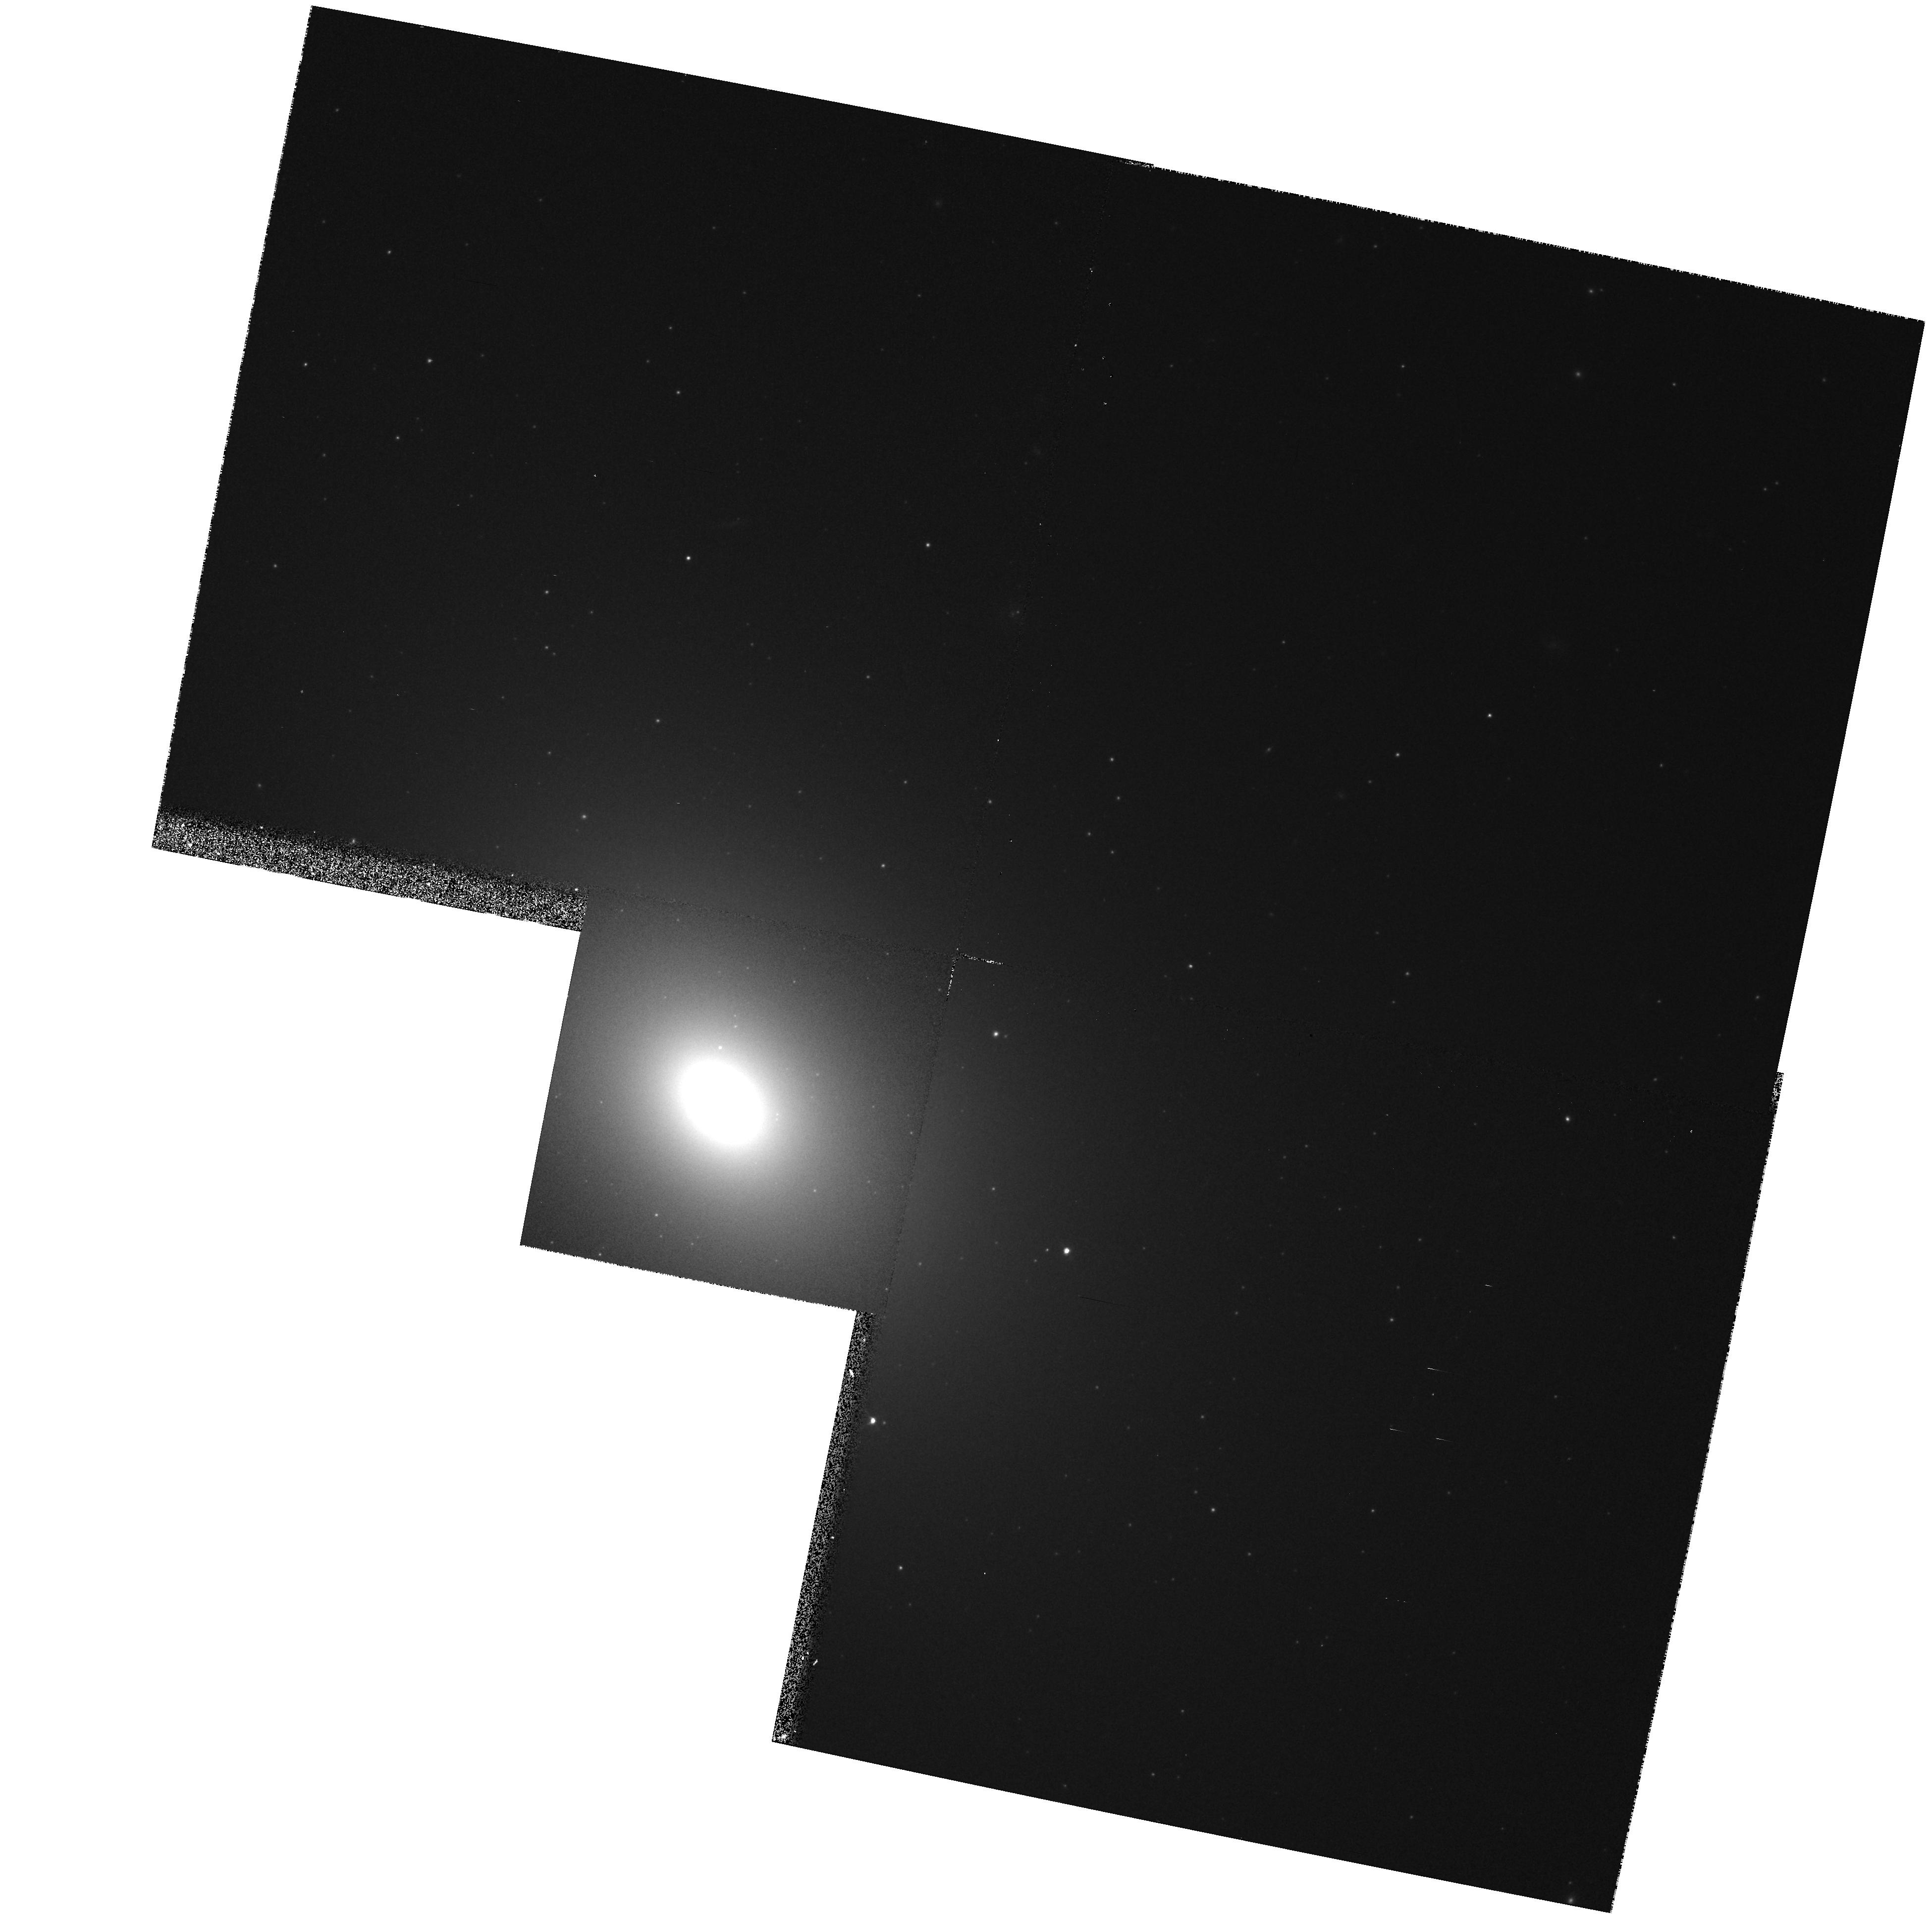
Target: NGC4365. Instrument: WFPC2/PC. Filter: F814W. Exposure: 8 min. Observation ID: hst_5454_07_wfpc2_pc_f814w_u2bm07

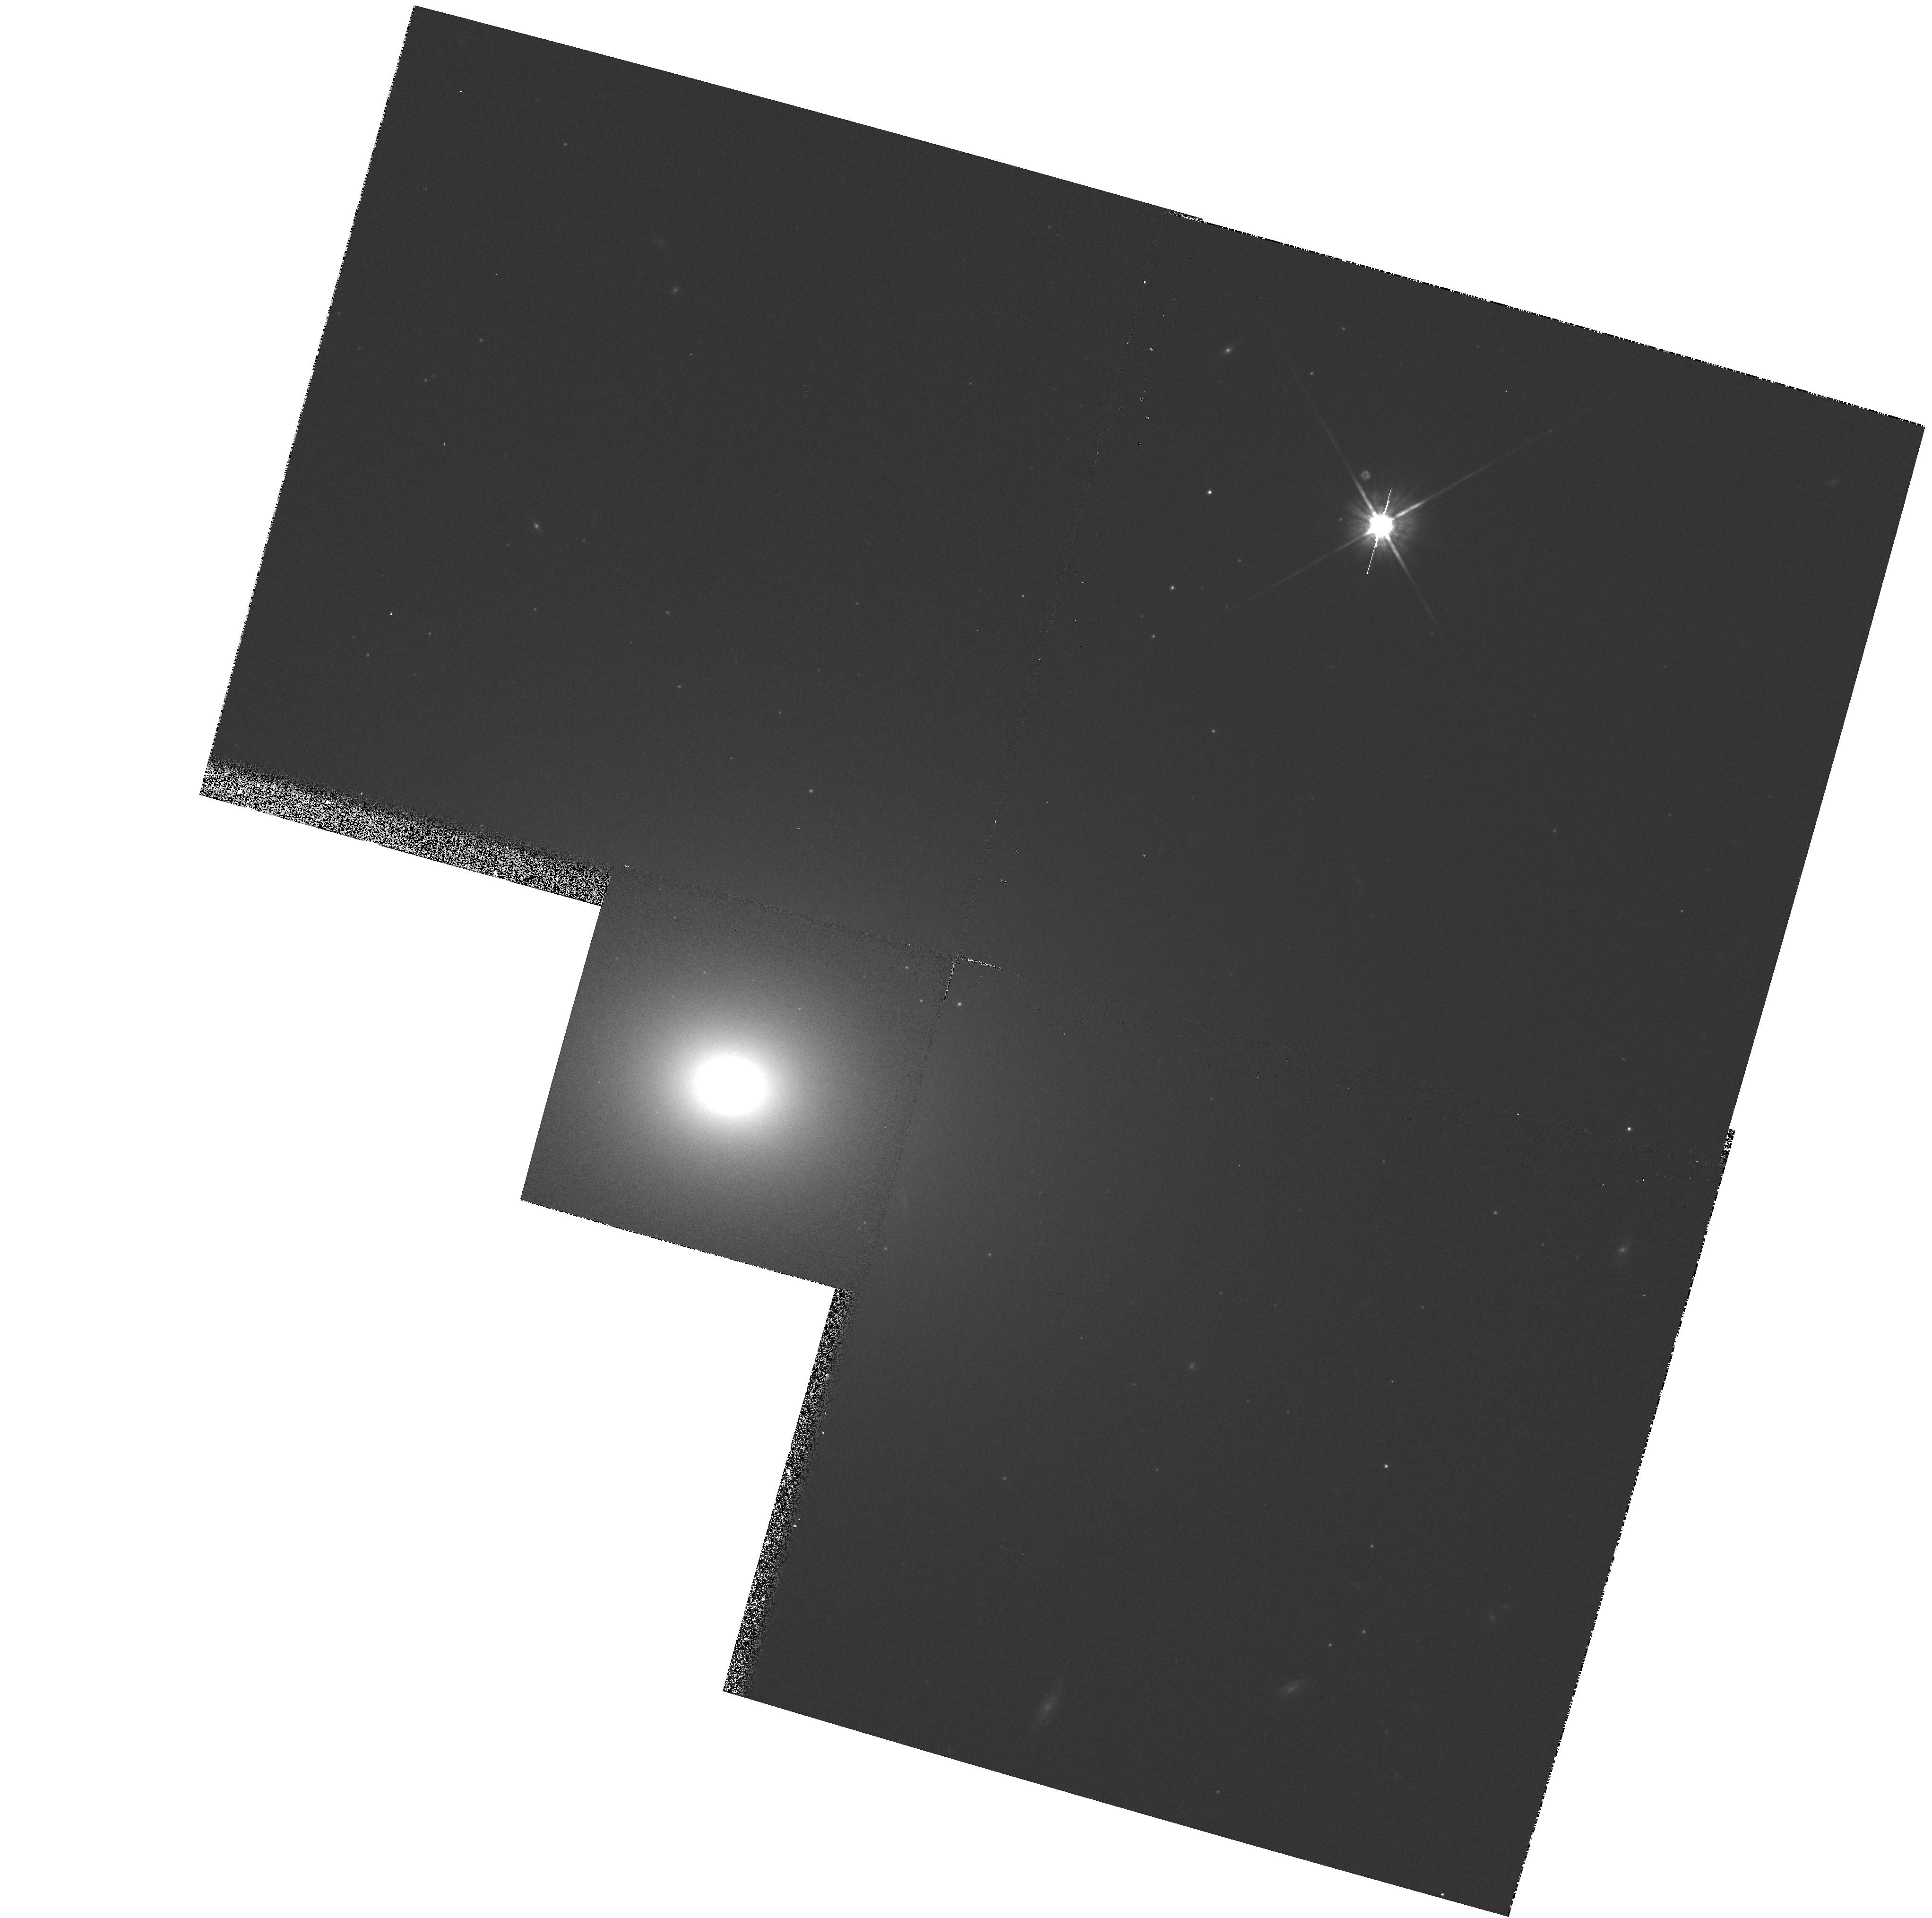
Target: NGC3608. Instrument: WFPC2/PC. Filter: F814W. Exposure: 8 min. Observation ID: hst_5454_05_wfpc2_pc_f814w_u2bm05

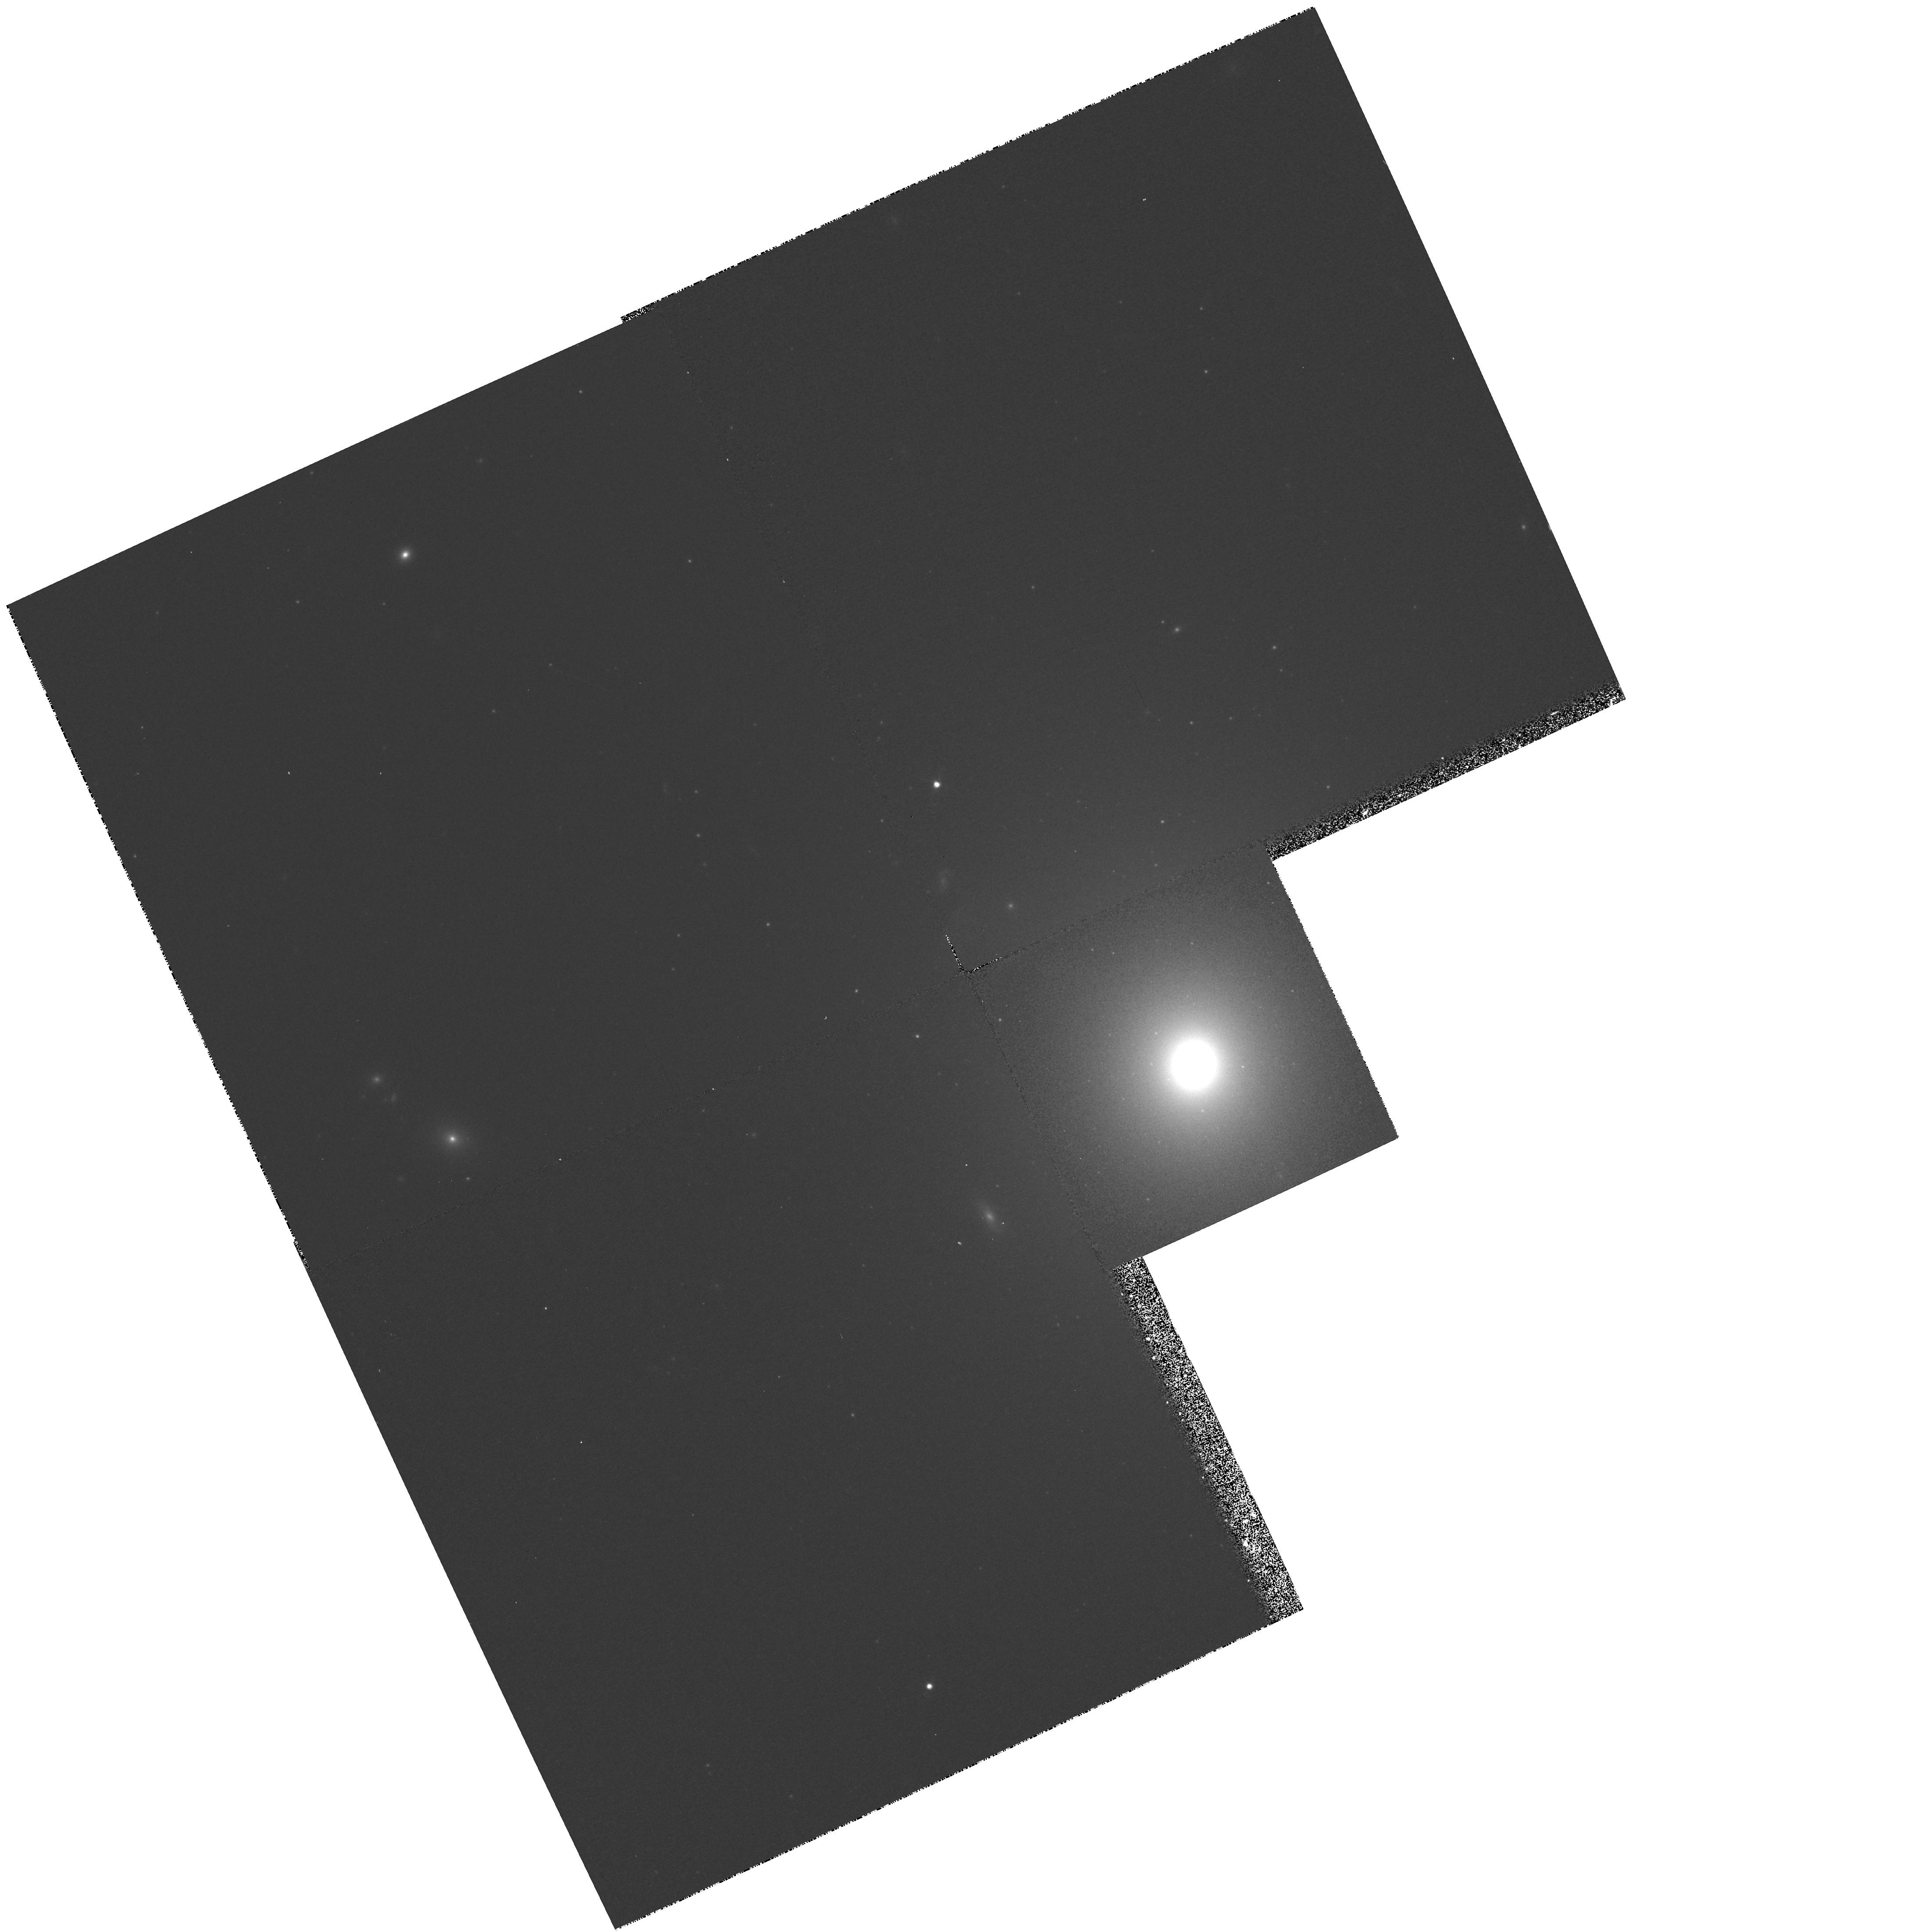
Target: NGC7626. Instrument: WFPC2/PC. Filter: F814W. Exposure: 8 min. Observation ID: hst_5454_0f_wfpc2_pc_f814w_u2bm0f

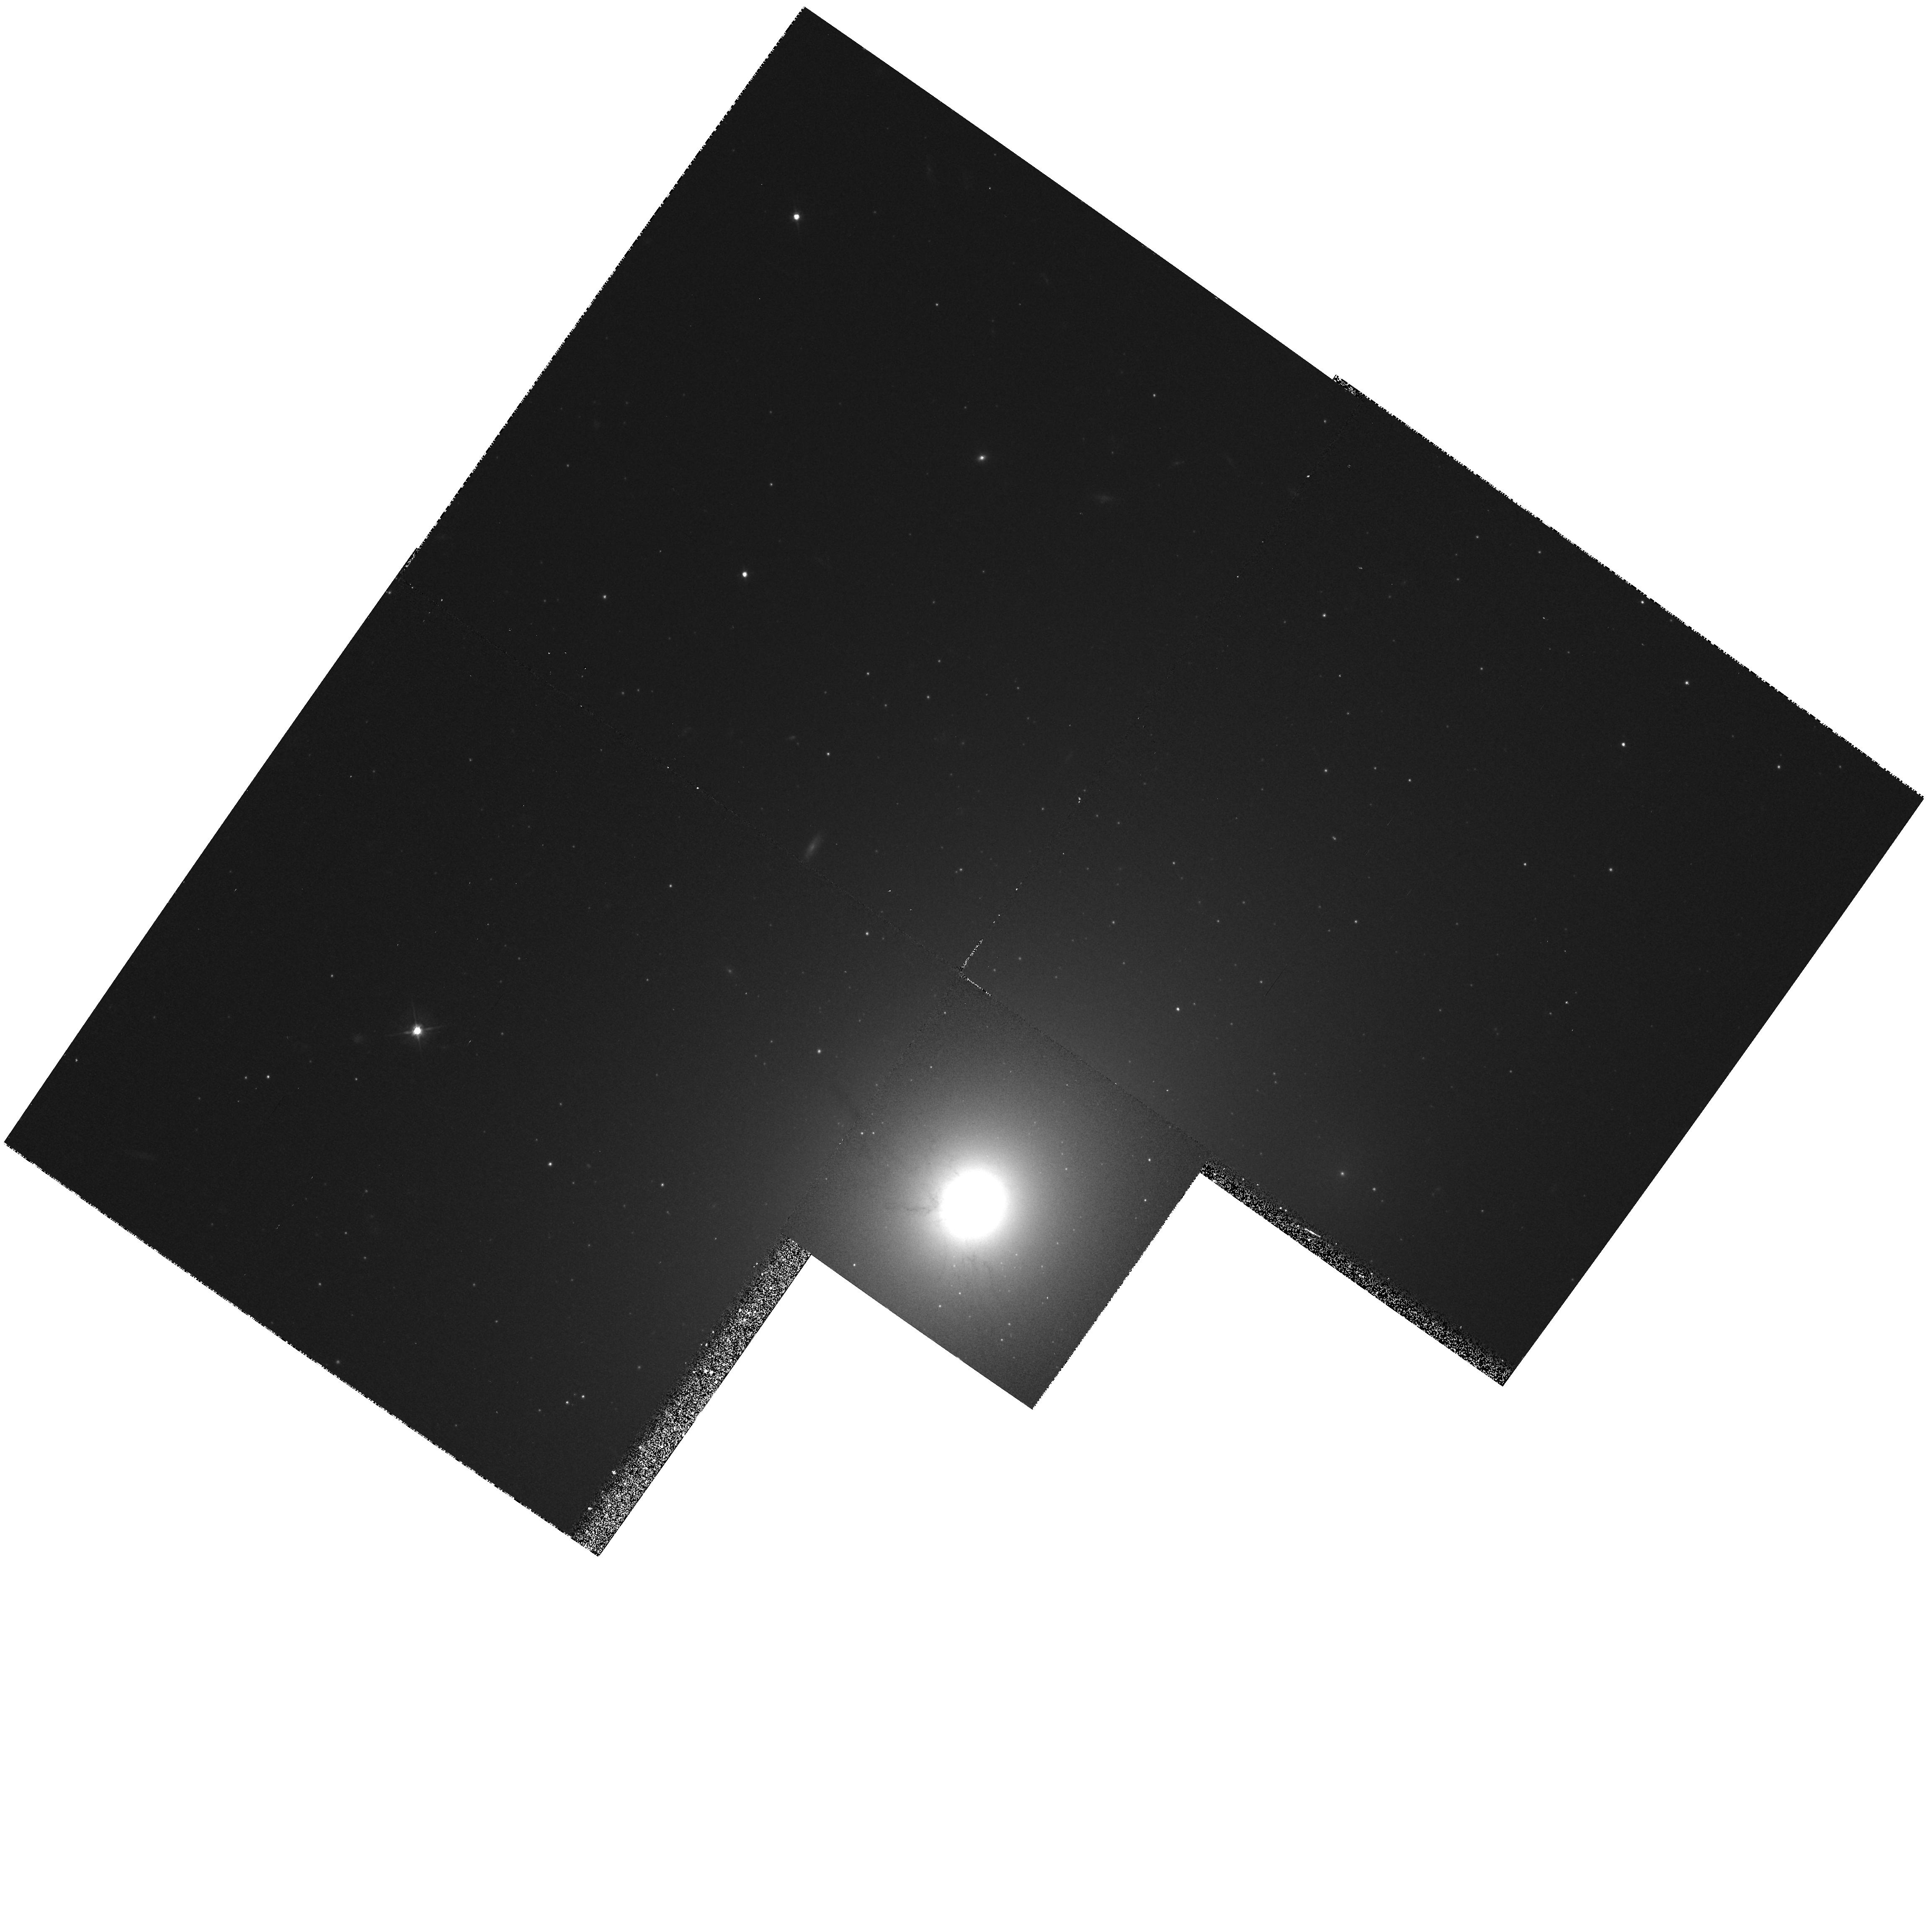
Target: NGC5813. Instrument: WFPC2/PC. Filter: F555W. Exposure: 17 min. Observation ID: hst_5454_0d_wfpc2_pc_f555w_u2bm0d

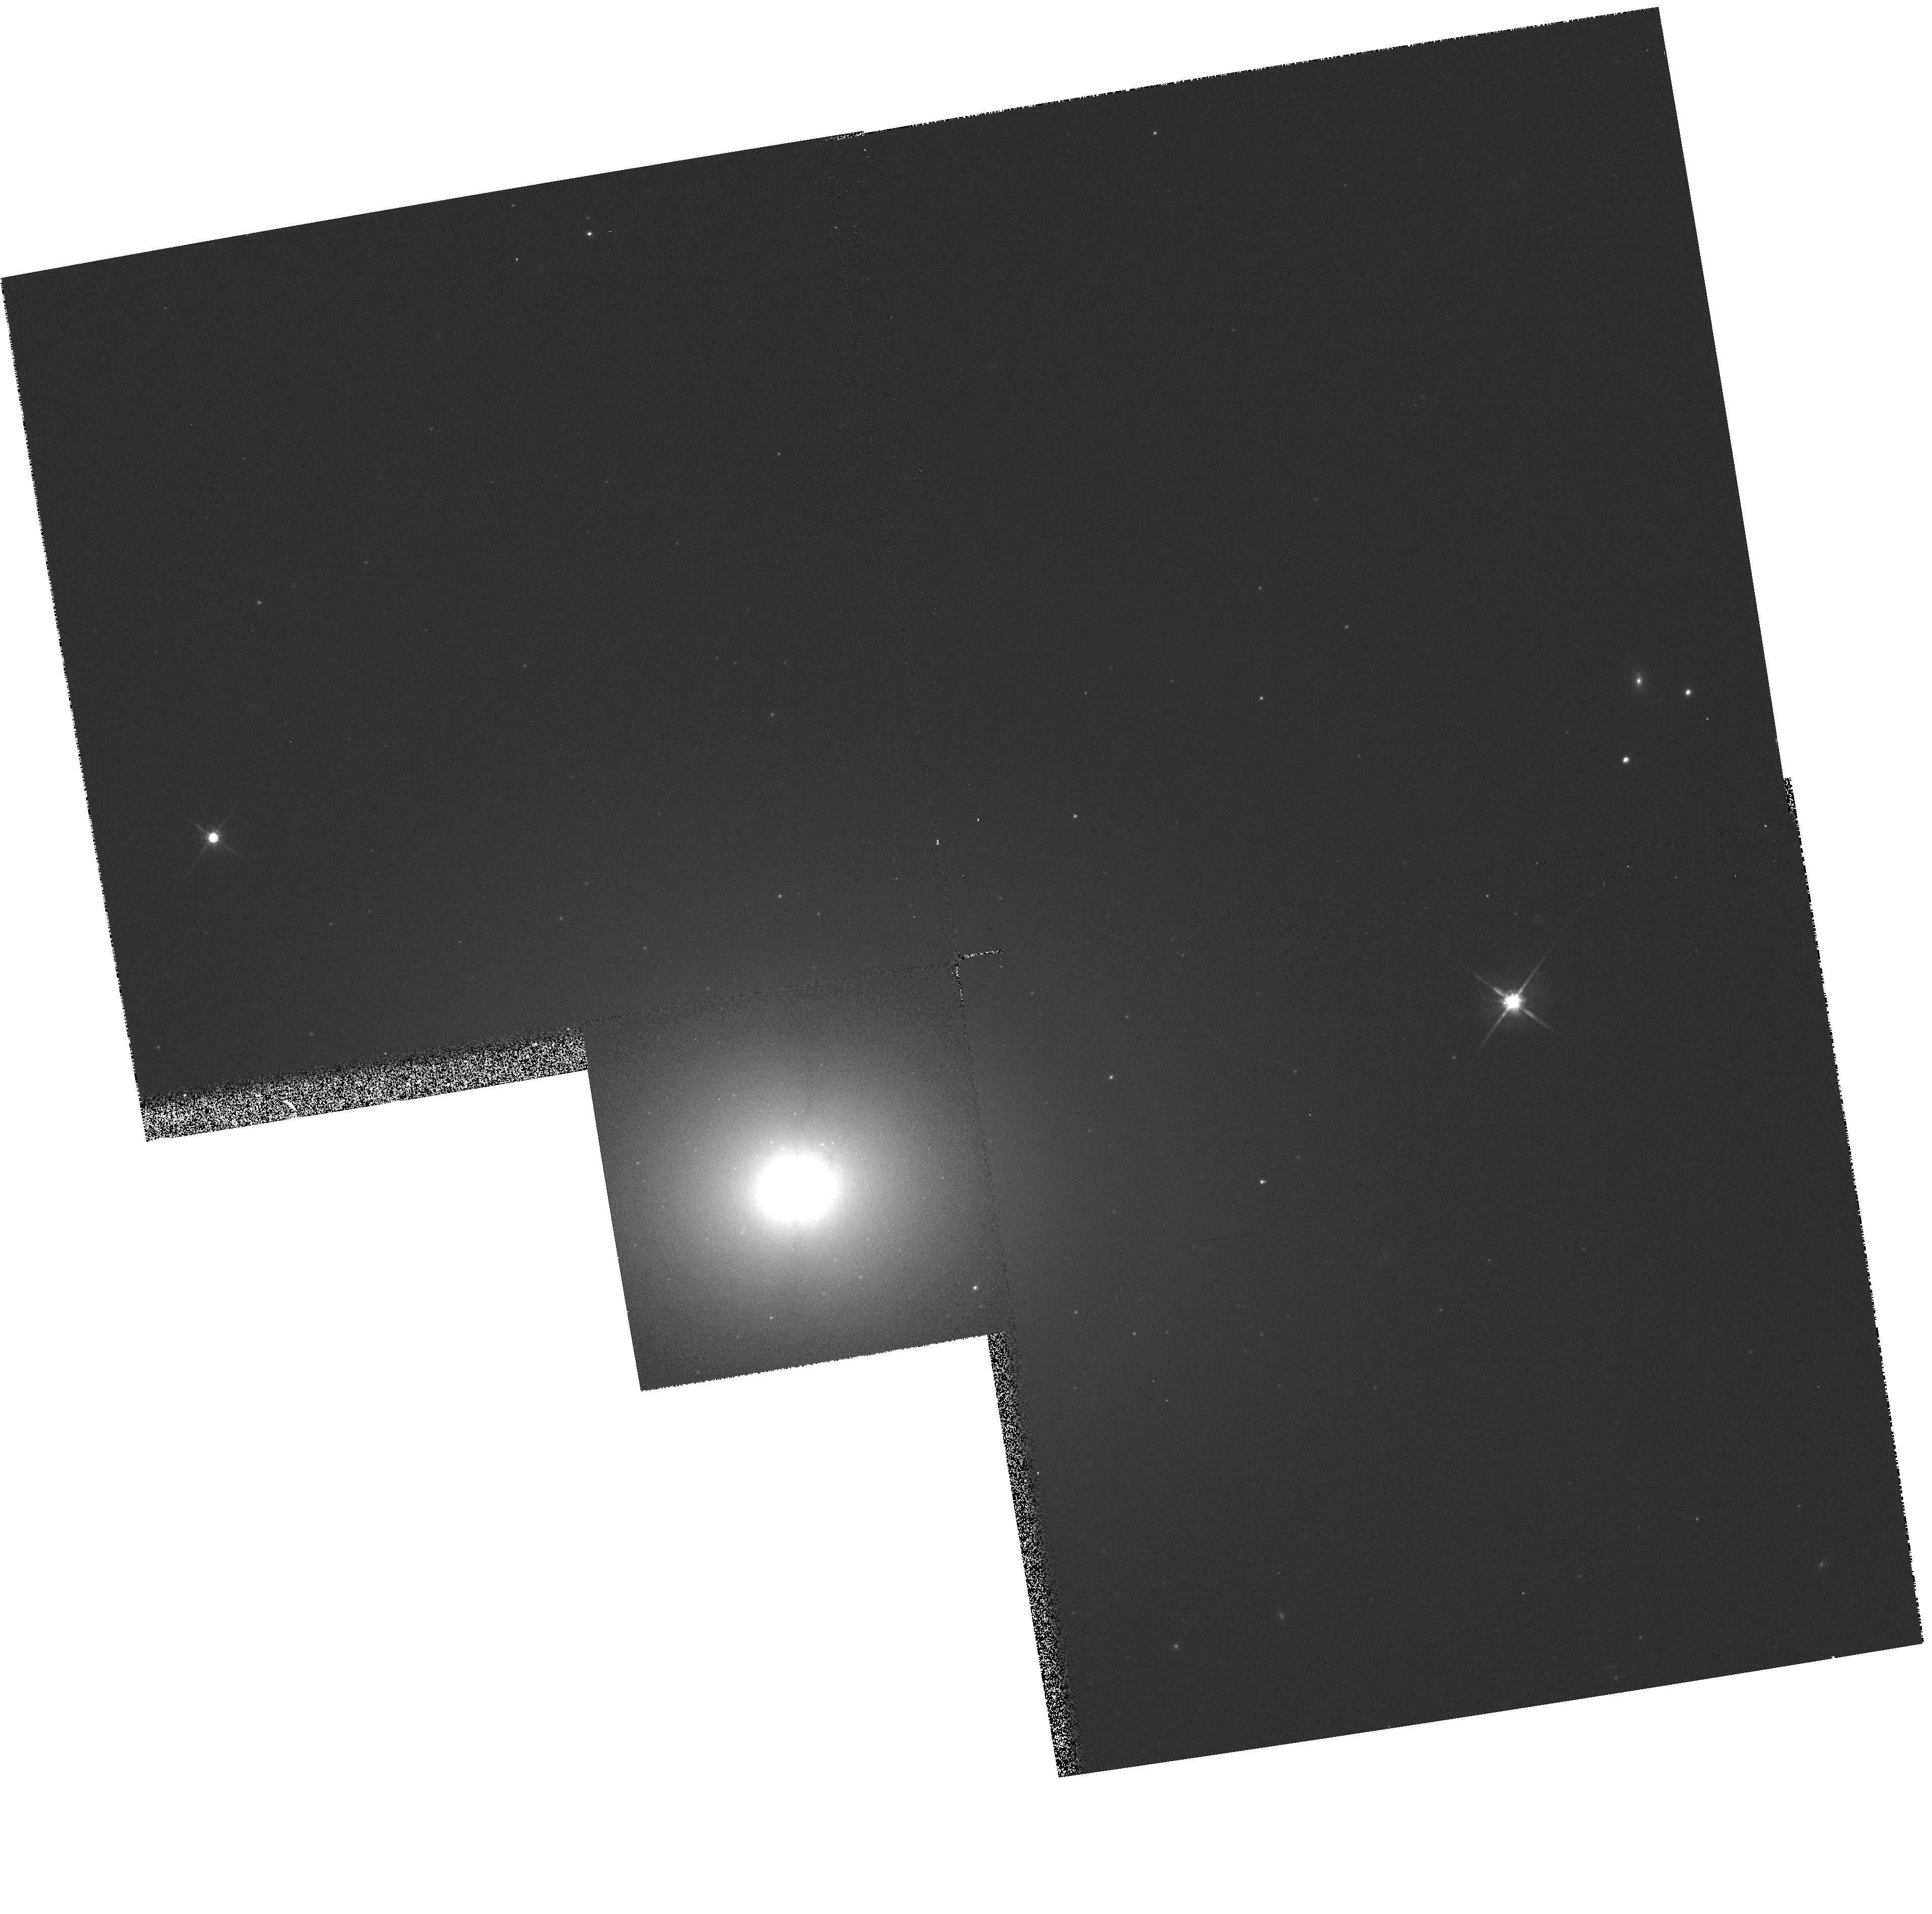
Target: NGC4589. Instrument: WFPC2/PC. Filter: F814W. Exposure: 8 min. Observation ID: hst_5454_0b_wfpc2_pc_f814w_u2bm0b

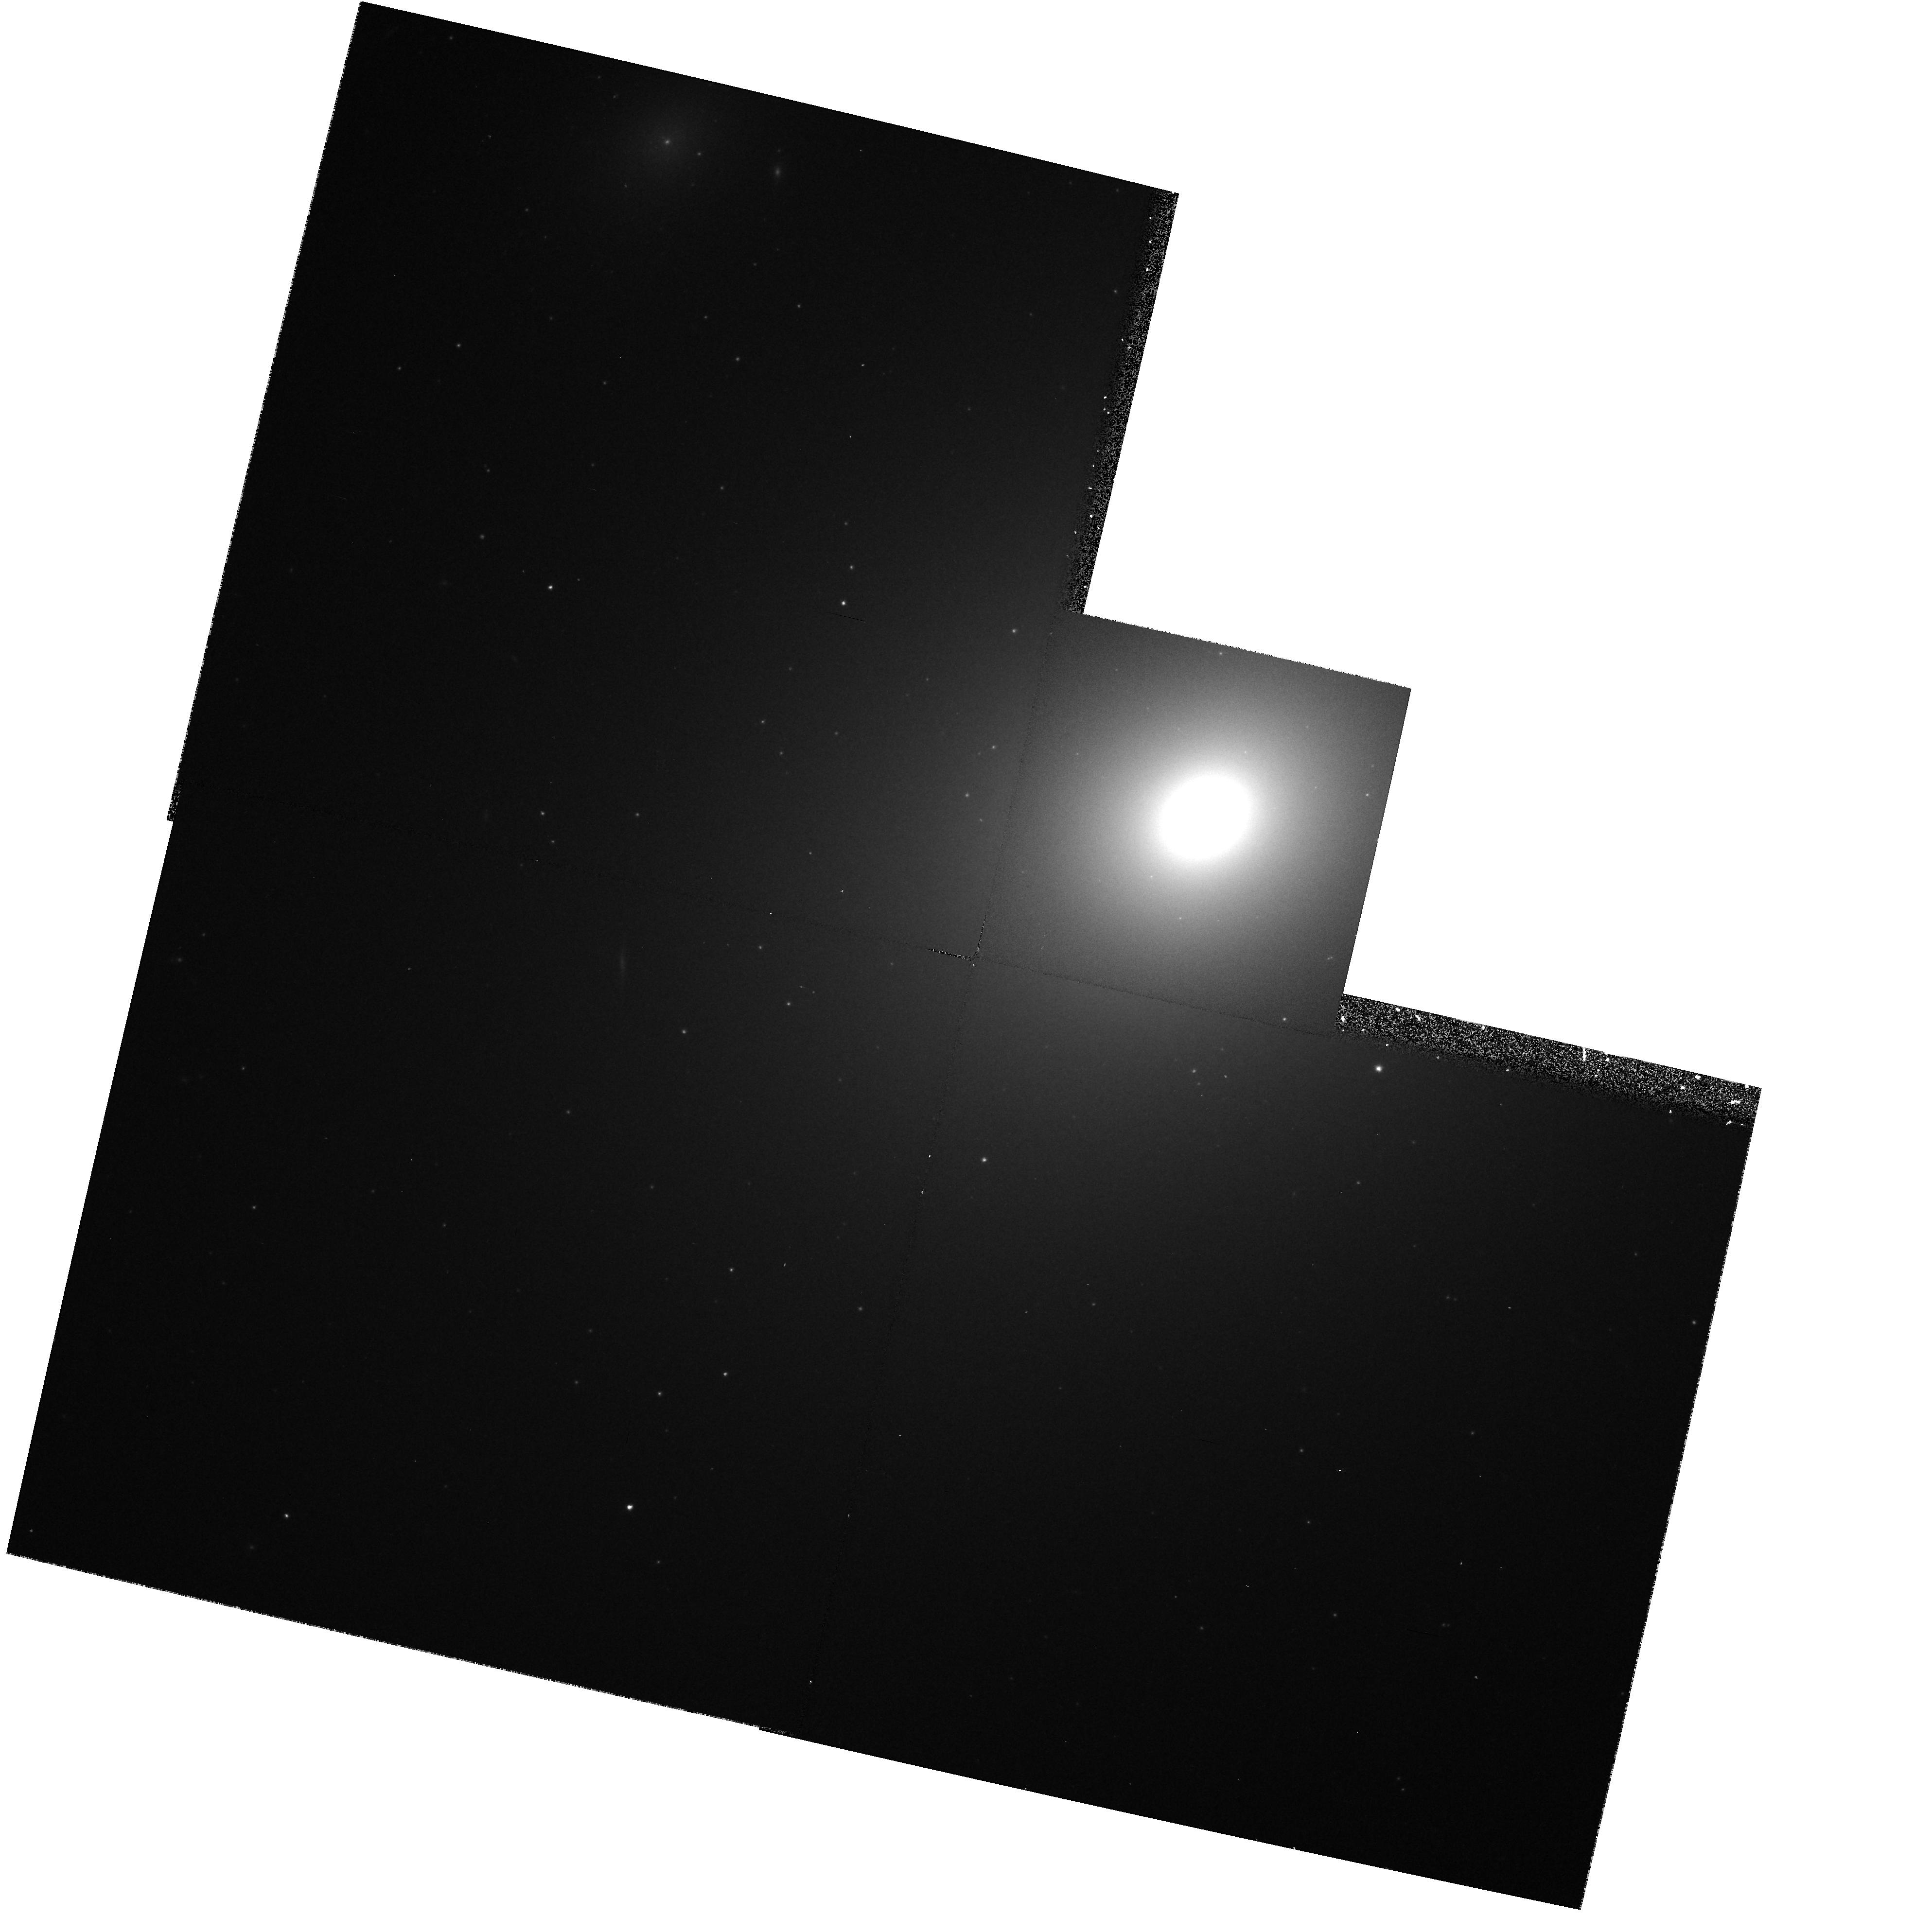
Target: NGC4406. Instrument: WFPC2/PC. Filter: F814W. Exposure: 8 min. Observation ID: hst_5454_08_wfpc2_pc_f814w_u2bm08

ELLIPTICALS WITH KINEMATICALLY DISTINCT CORES : CYCLE 4 MEDIUM (PI: Franx, Marijn)

The discovery by Franx and Illingworth of a kinematically-distinct stellar core in the nucleus of the giant radio elliptical IC 1459, and the confirmation that such components are quite common, has added a valuable diagnostic tool for understanding the structure and the formation of ellipticals. These cores are substantial (10**10 solar masses for IC 1459) and offer a valuable and unique diagnostic of the dynamical state of the nuclei of ellipticals. Further study will address their formation by investigating whether these cores could be the end result of a `starburst' event, or from the capture of a stellar companion, or even the merging of primordial subclumps. Here we propose to take advantage of the high resolution imaging of the PC to image the 16 galaxies with known kinematically distinct cores from our magnitude limited sample of 77 ellipticals. The focus of the program is the detection of stellar disks (as suggested by the spectroscopic line profile analysis) and color differences between the core region and the rest of the galaxy. If the cores have been affected by accretion of stars or gas, and star formation, then such differences are naturally expected. This program also allows us to identify the color of any jets or shells and map the dust at small radii. These data are an essential complement to our extensive ground-based spectroscopic and imaging survey.